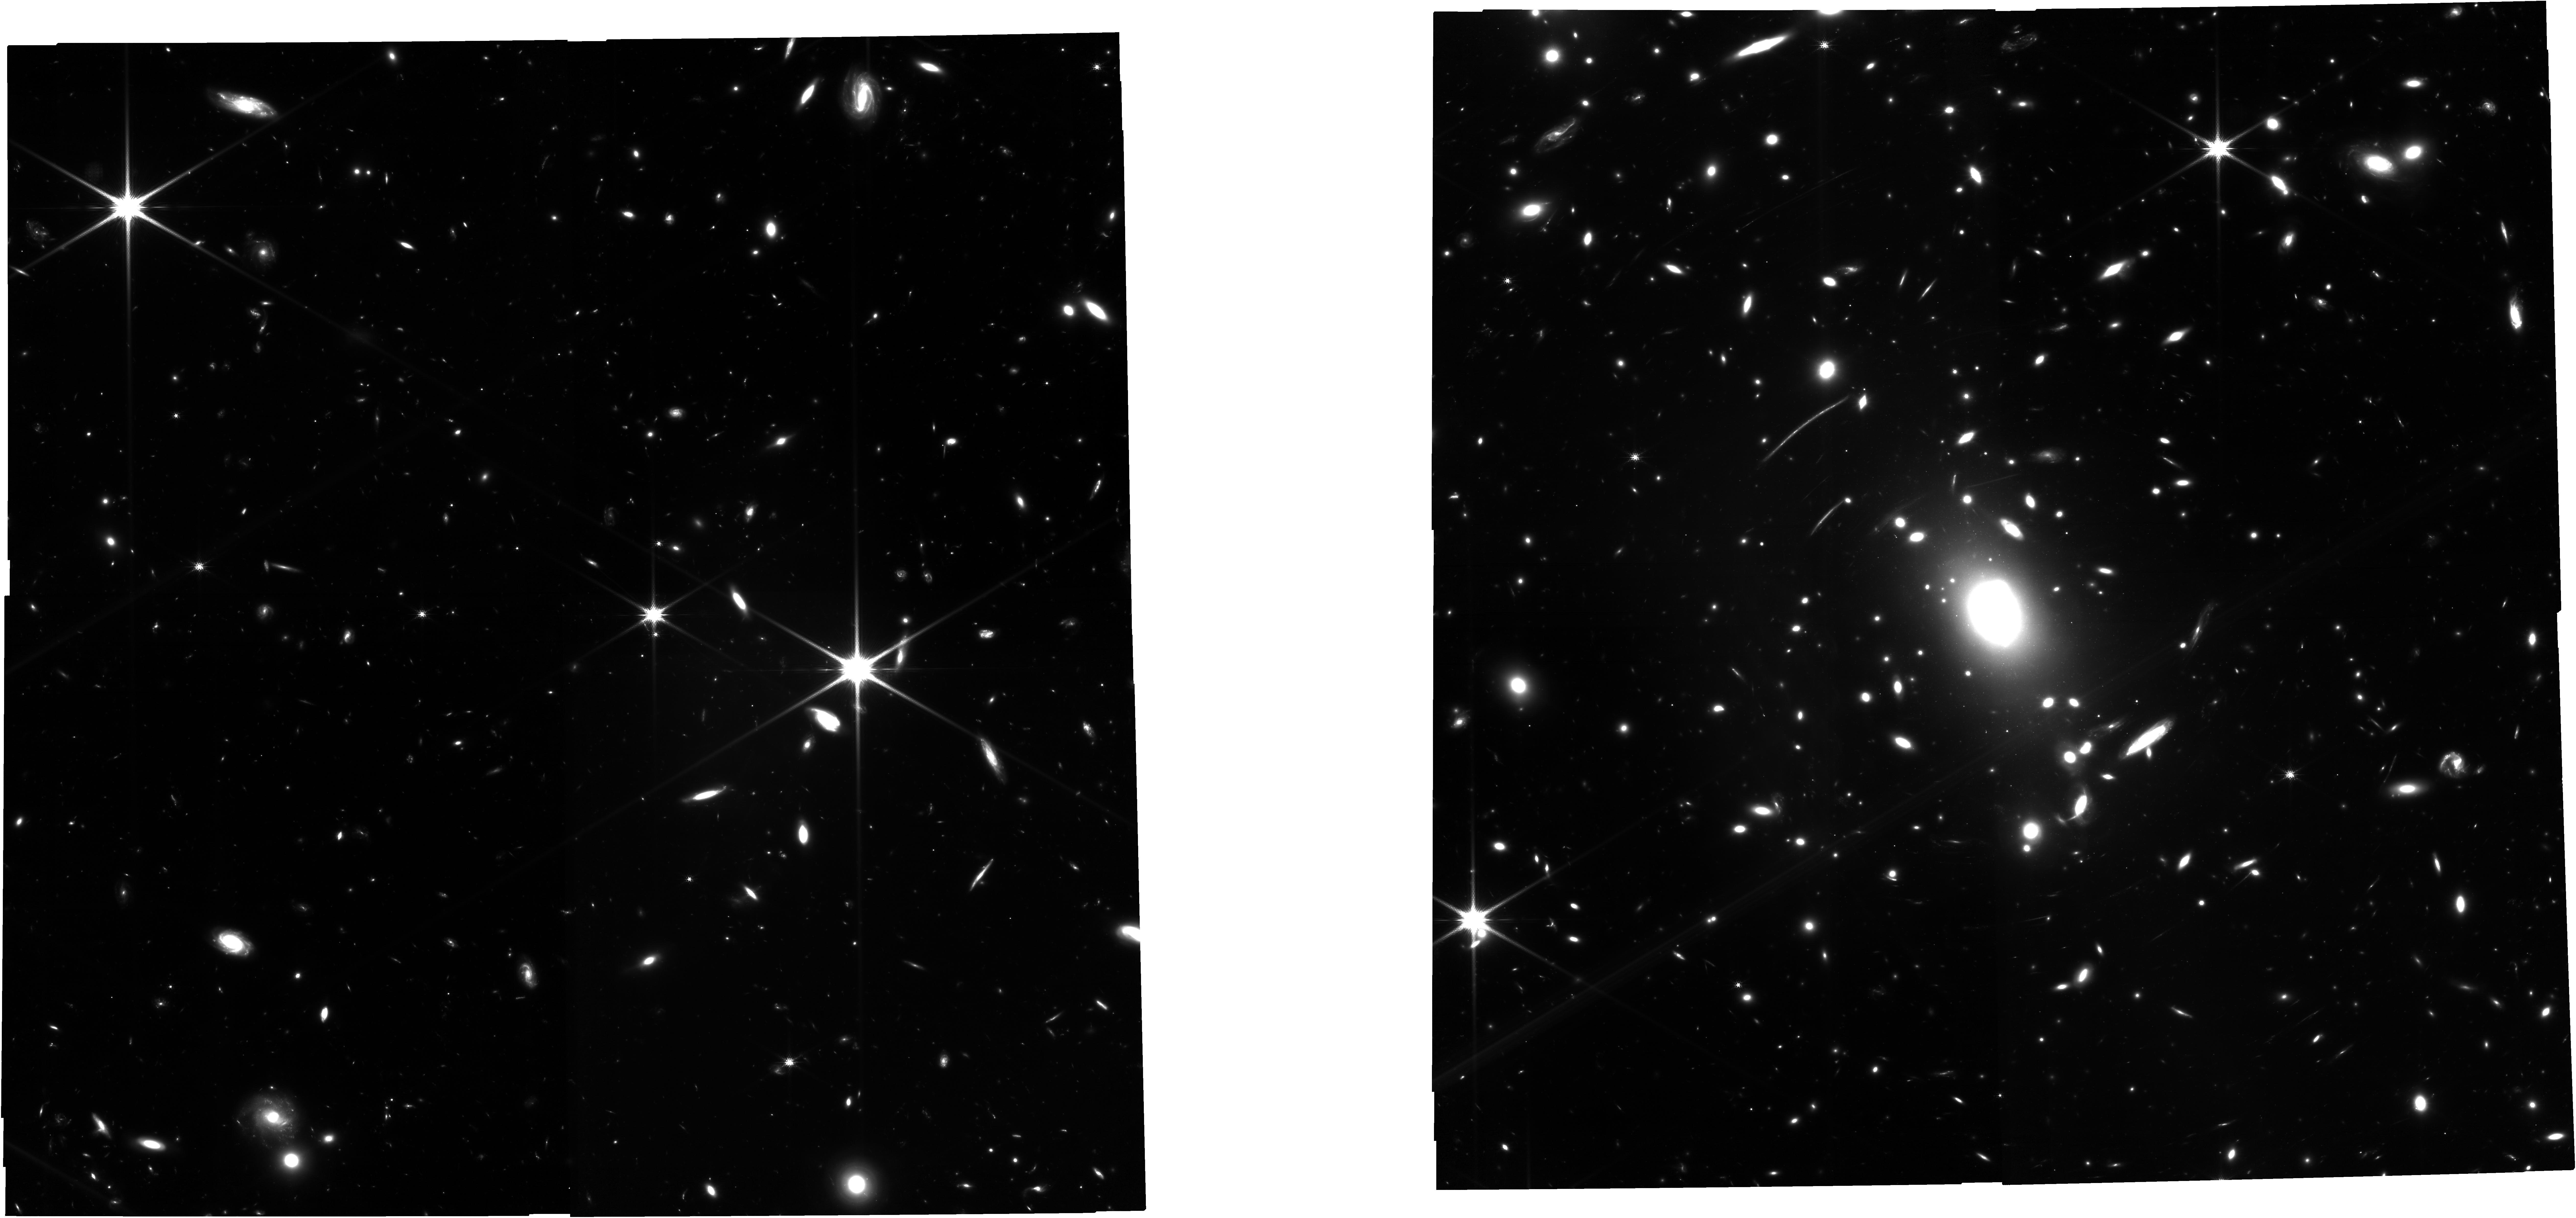
Target: ACO-S-1063
Instrument: NIRCAM
Filter: F150W
Exposure: 22.3 h
Observation ID: jw03293-o001_t001_nircam_clear-f150w

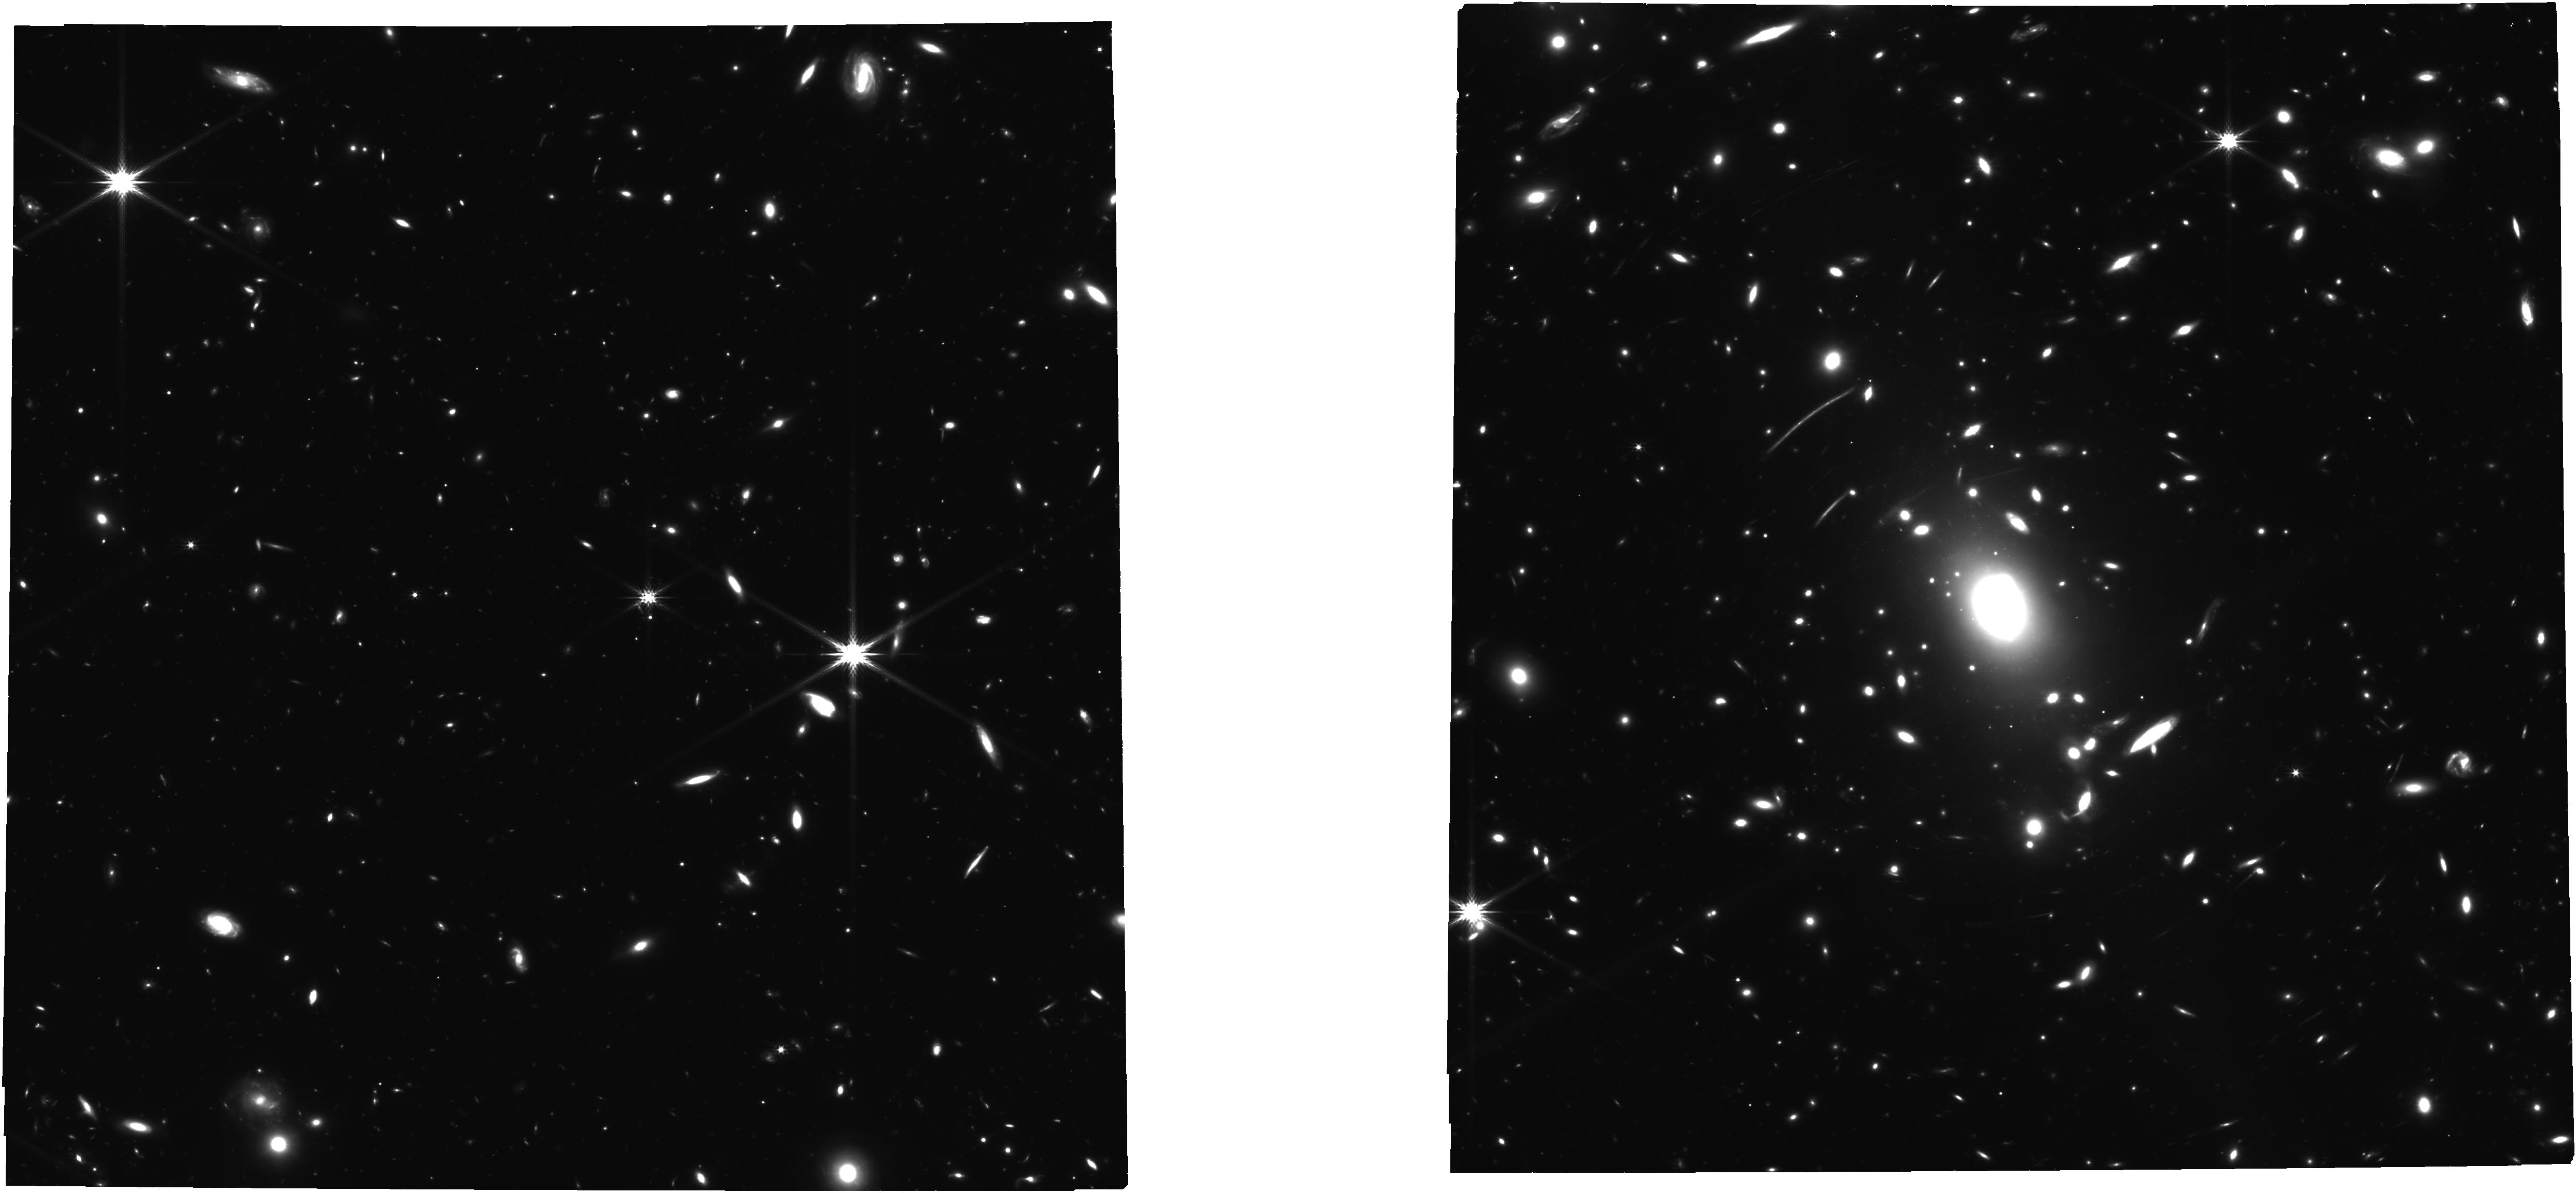
Target: ACO-S-1063
Instrument: NIRCAM
Filter: F277W
Exposure: 22.3 h
Observation ID: jw03293-o001_t001_nircam_clear-f277w

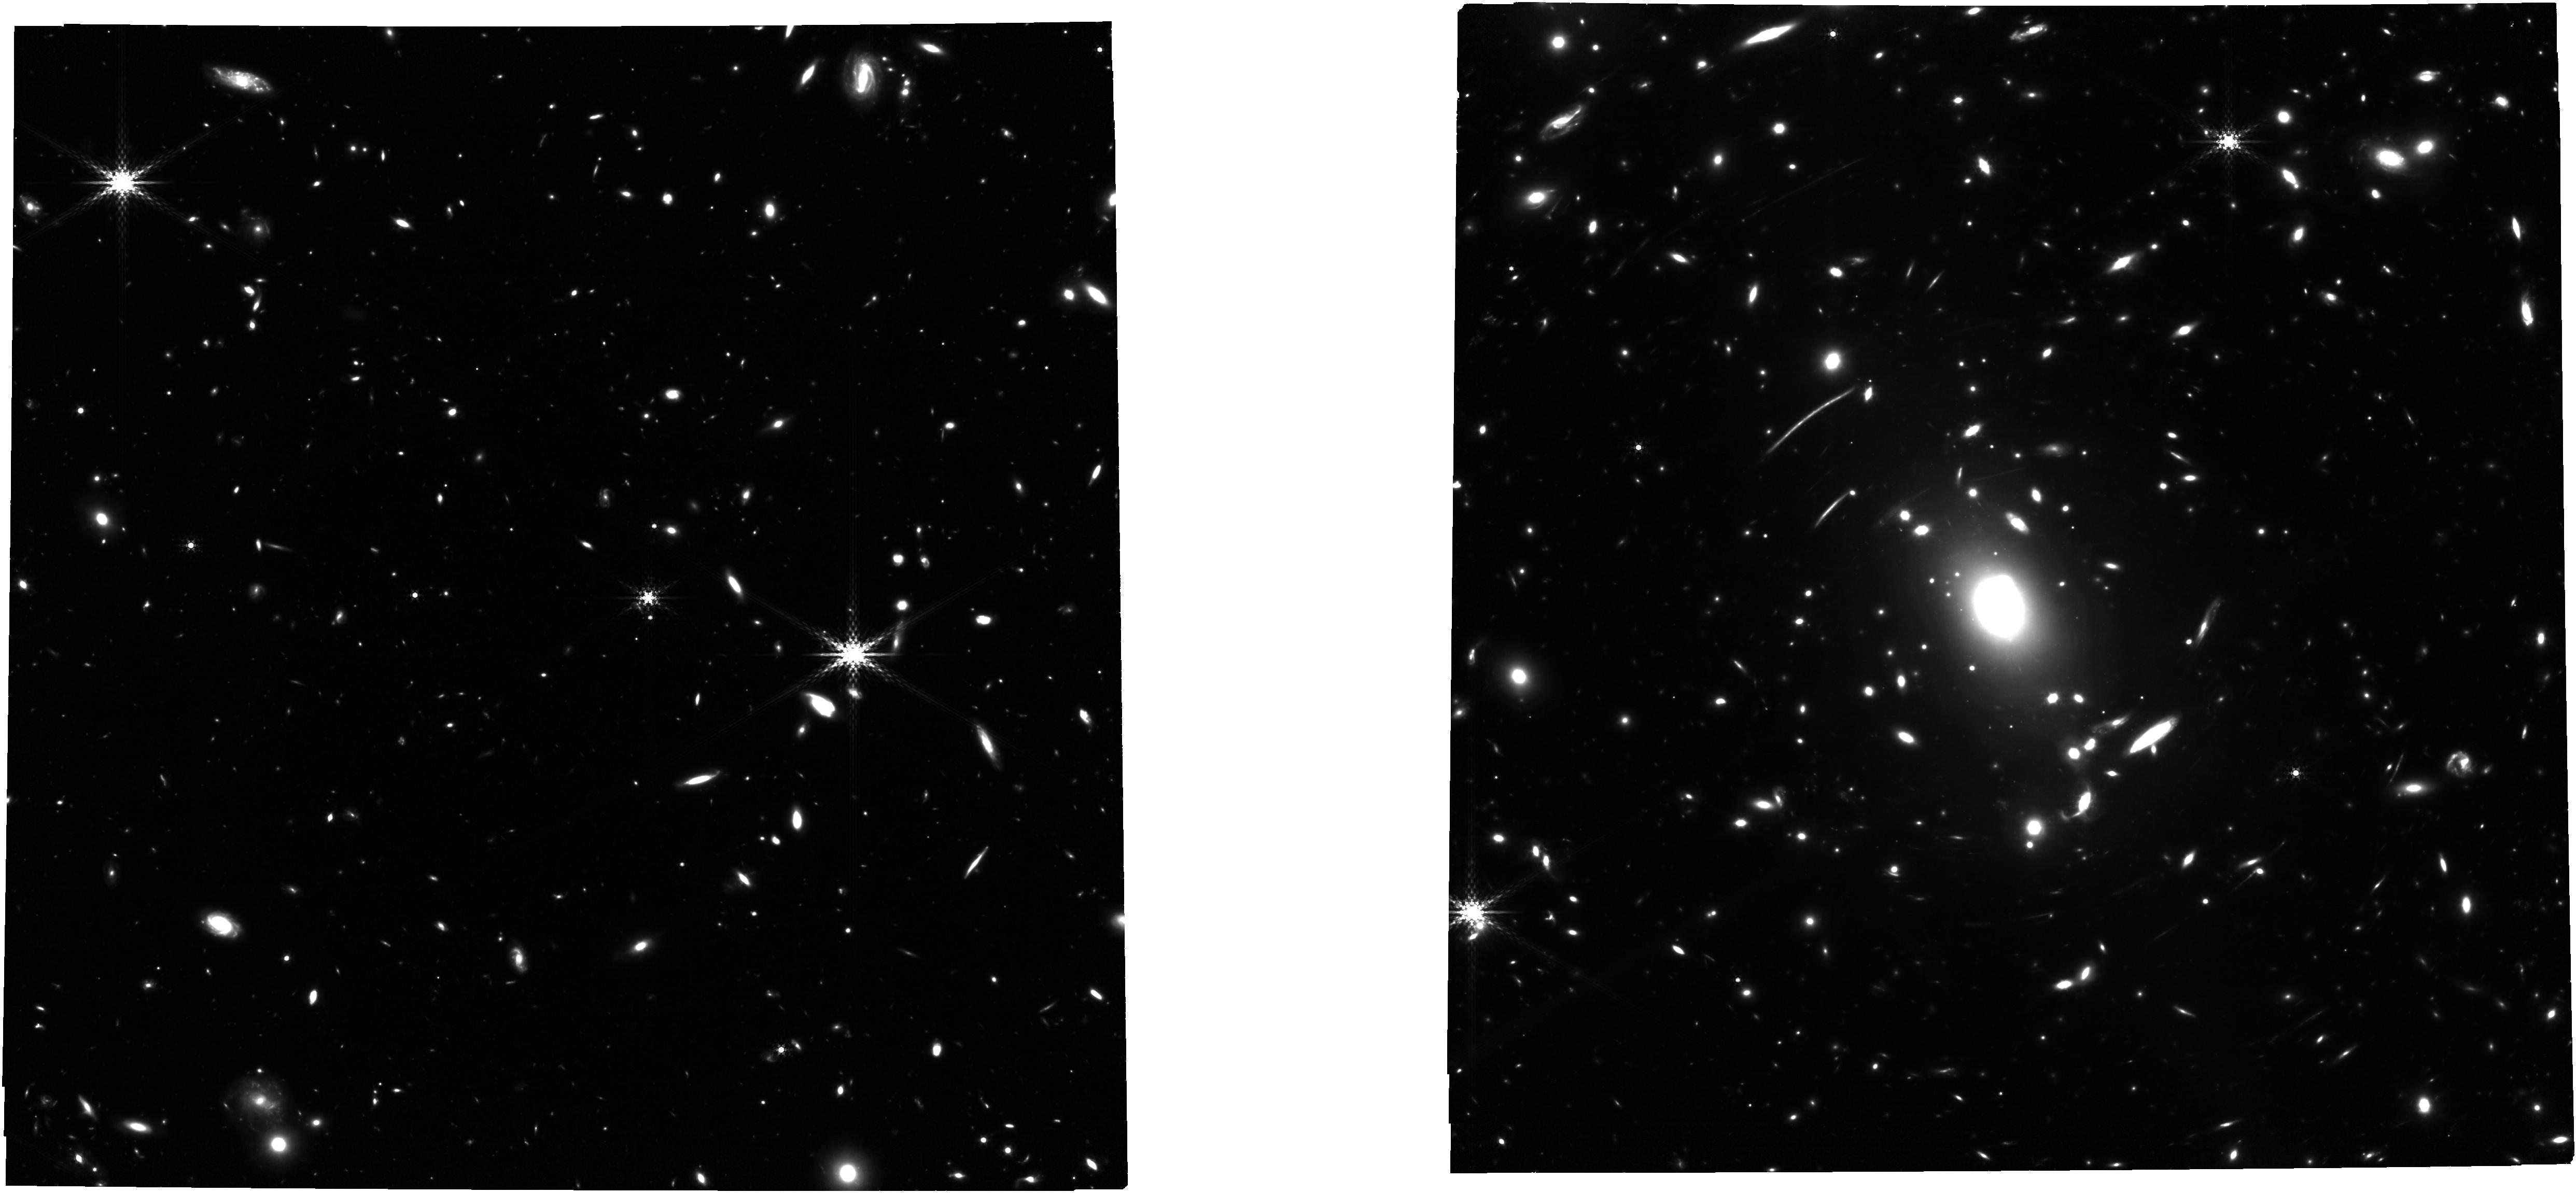
Target: ACO-S-1063
Instrument: NIRCAM
Filter: F410M
Exposure: 16.7 h
Observation ID: jw03293-o001_t001_nircam_clear-f410m

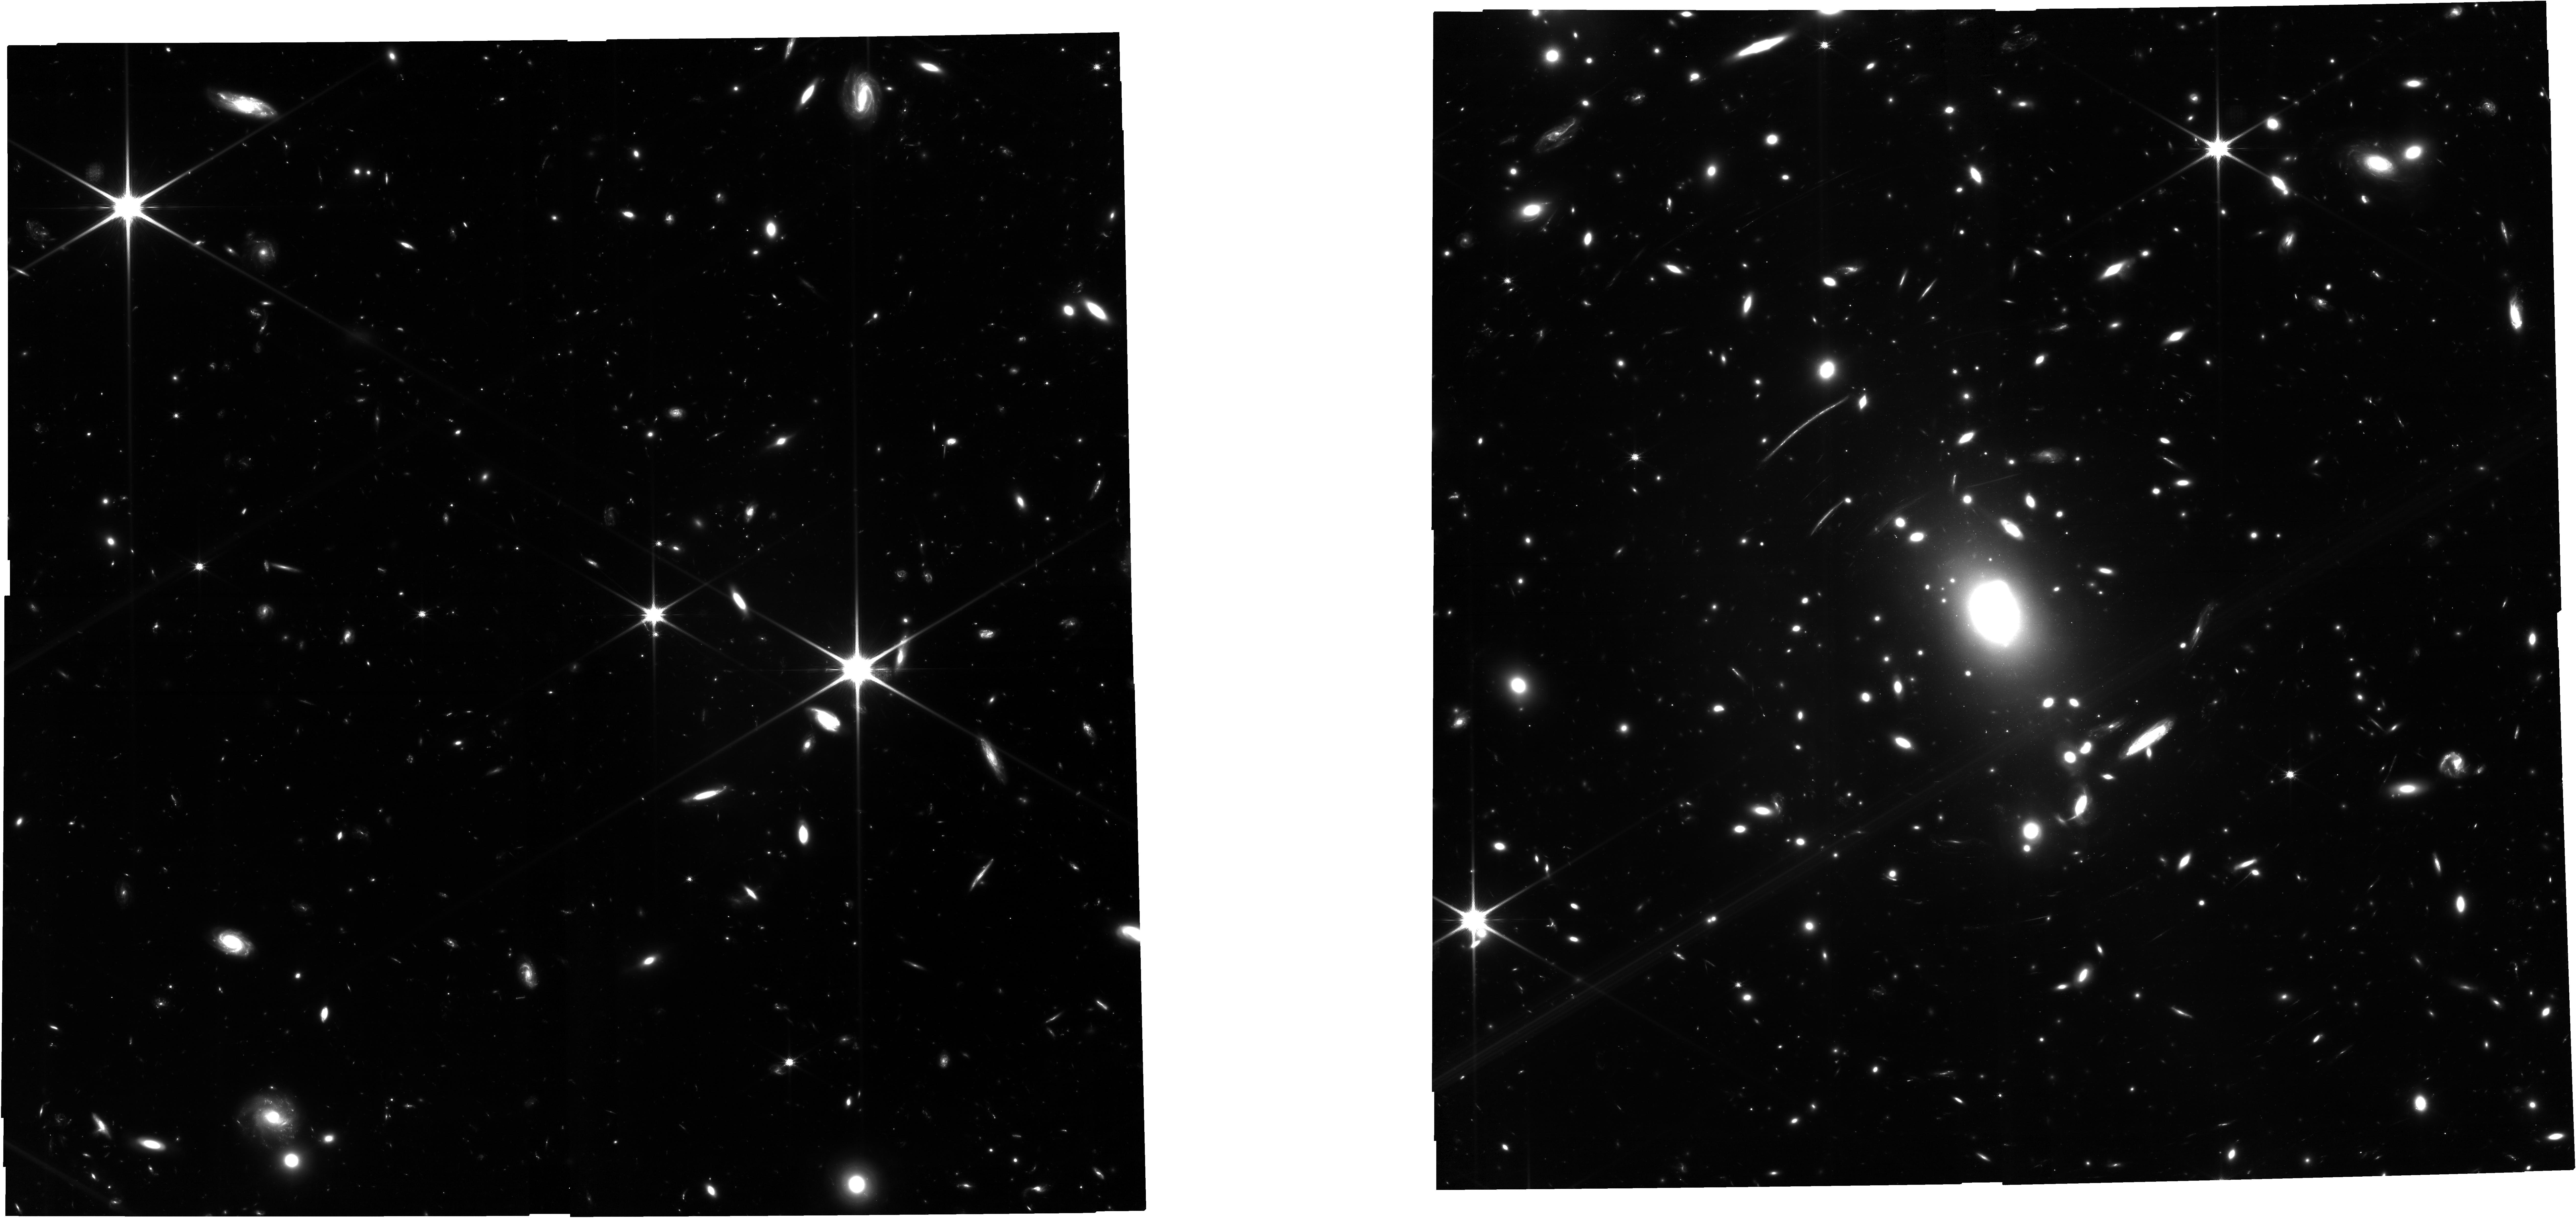
Target: ACO-S-1063
Instrument: NIRCAM
Filter: F115W
Exposure: 39.1 h
Observation ID: jw03293-o001_t001_nircam_clear-f115w

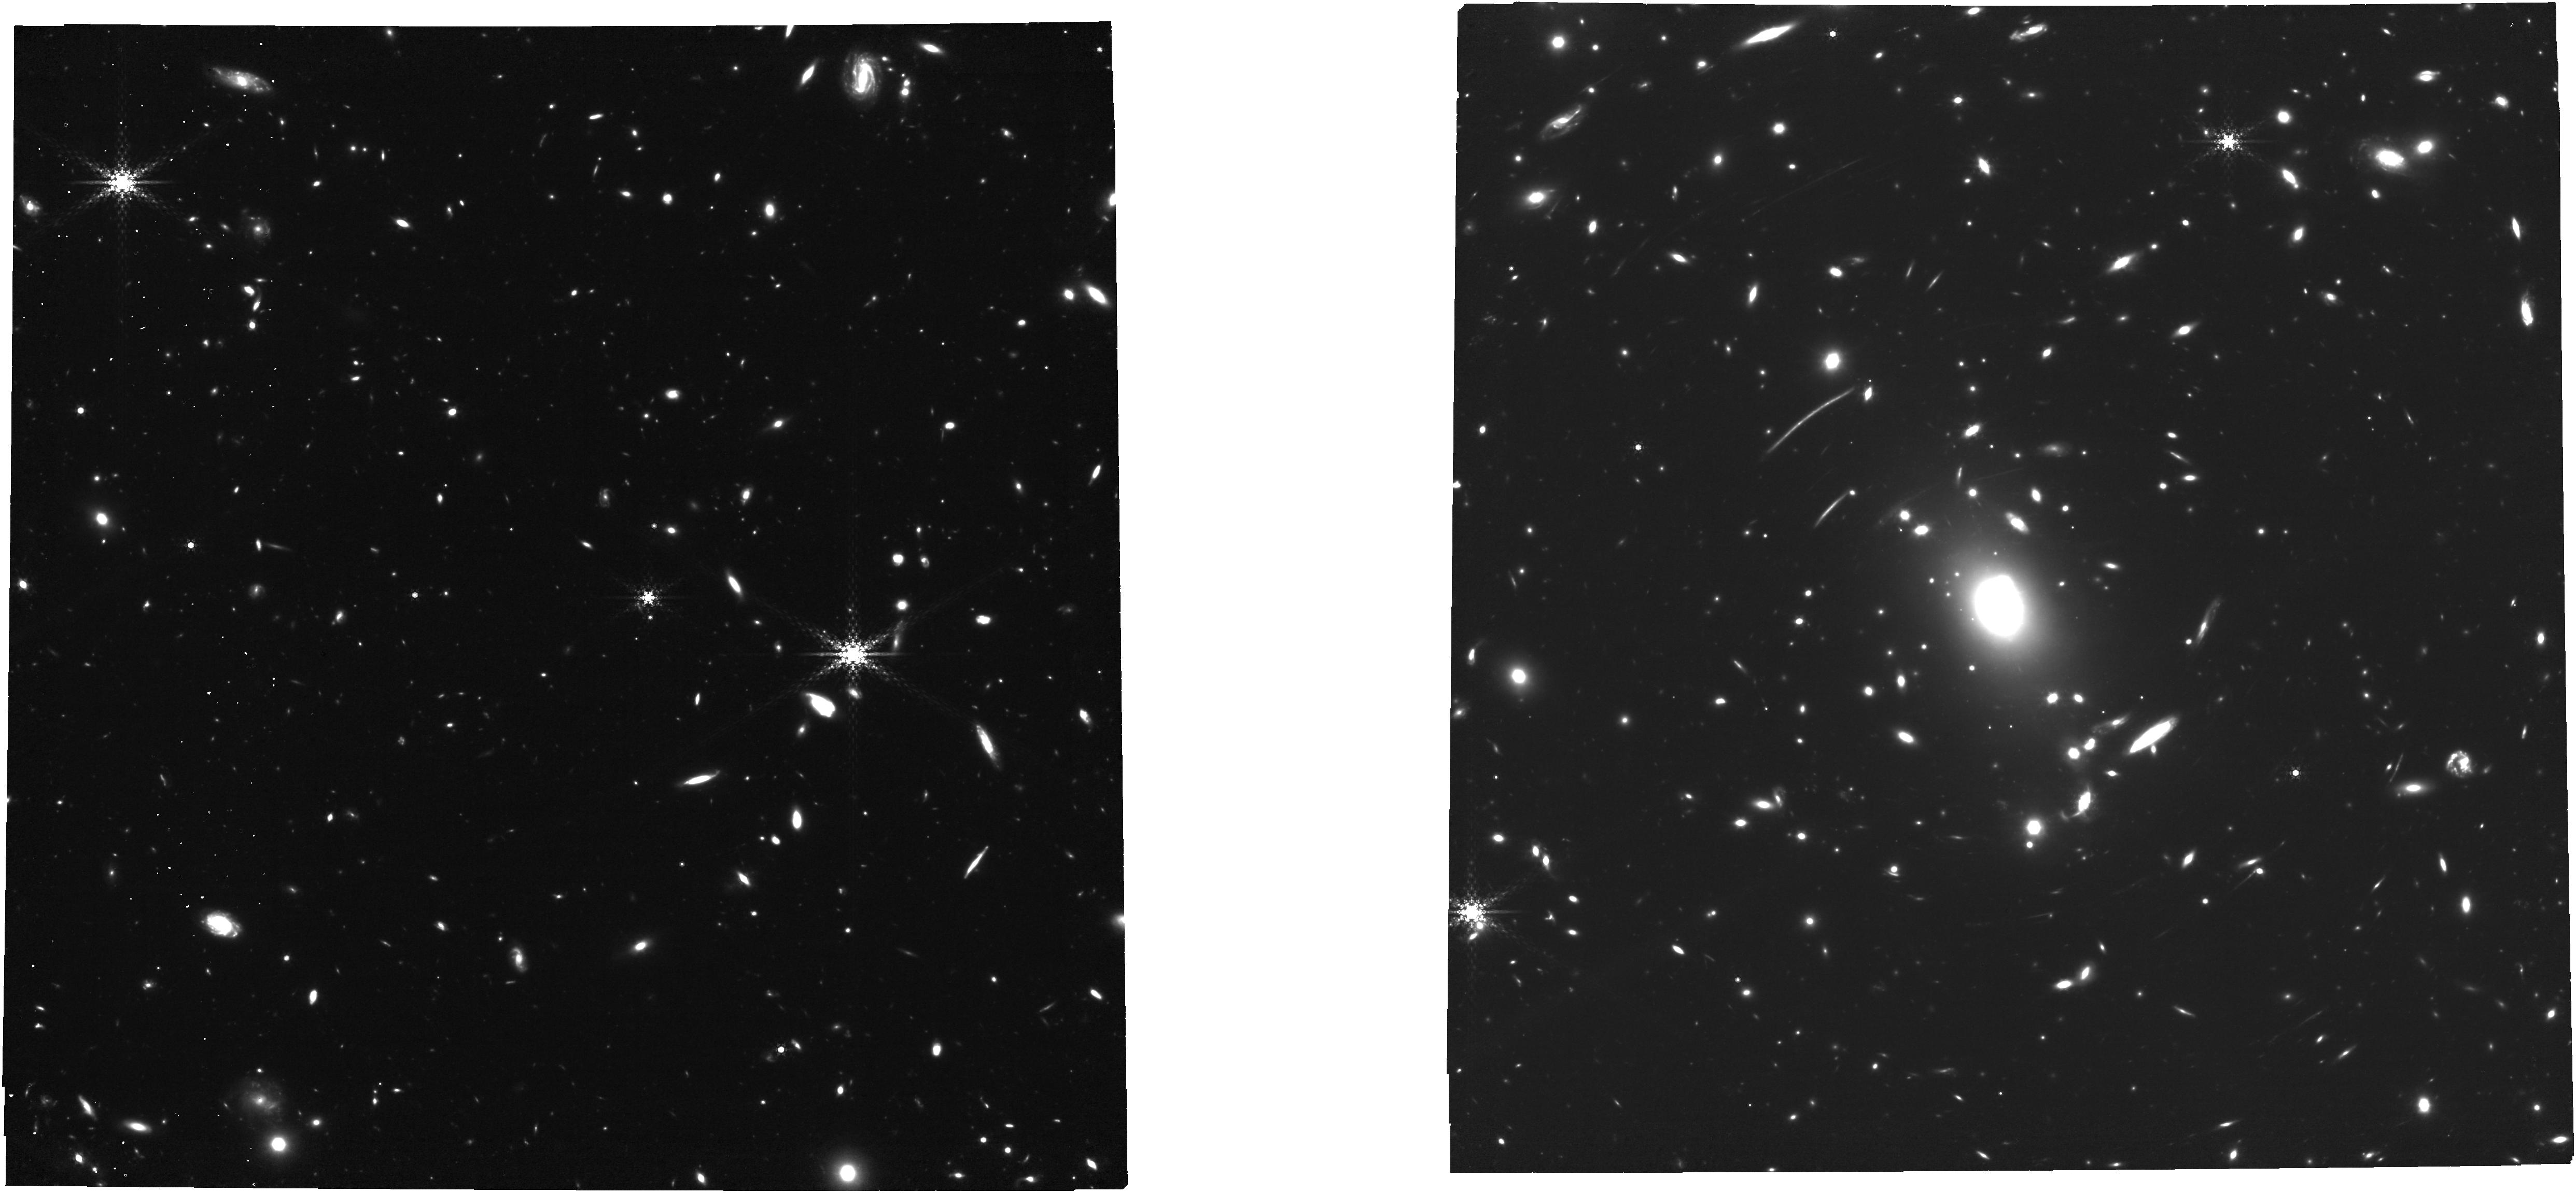
Target: ACO-S-1063
Instrument: NIRCAM
Filter: F480M
Exposure: 22.3 h
Observation ID: jw03293-o001_t001_nircam_clear-f480m

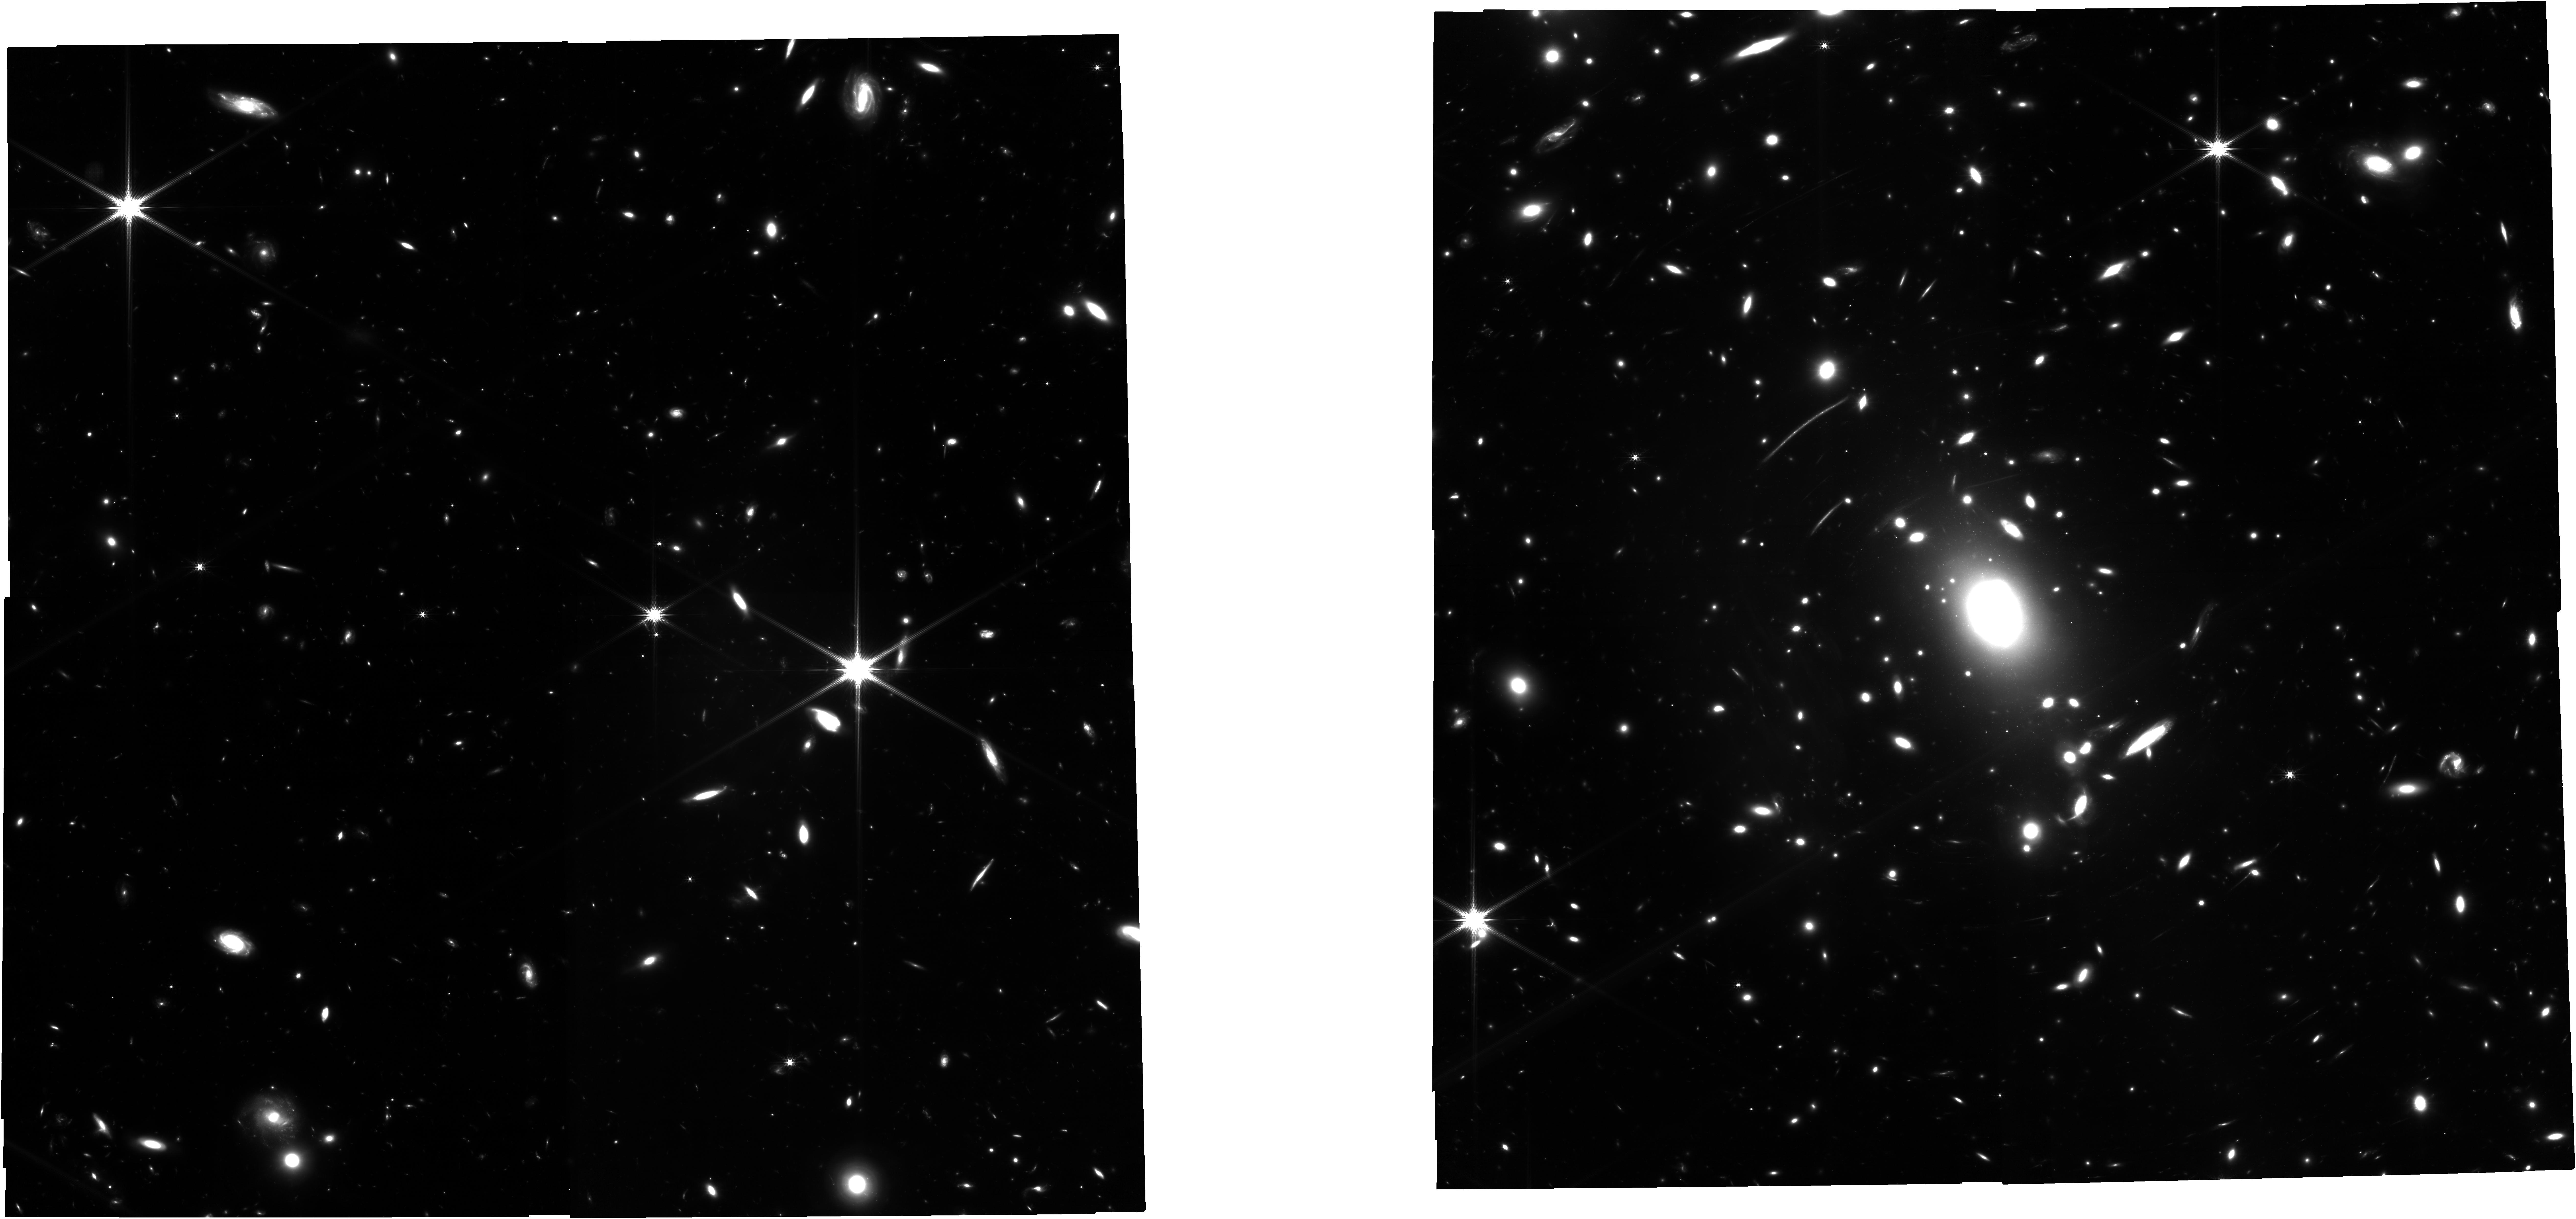
Target: ACO-S-1063
Instrument: NIRCAM
Filter: F200W
Exposure: 19.5 h
Observation ID: jw03293-o001_t001_nircam_clear-f200w

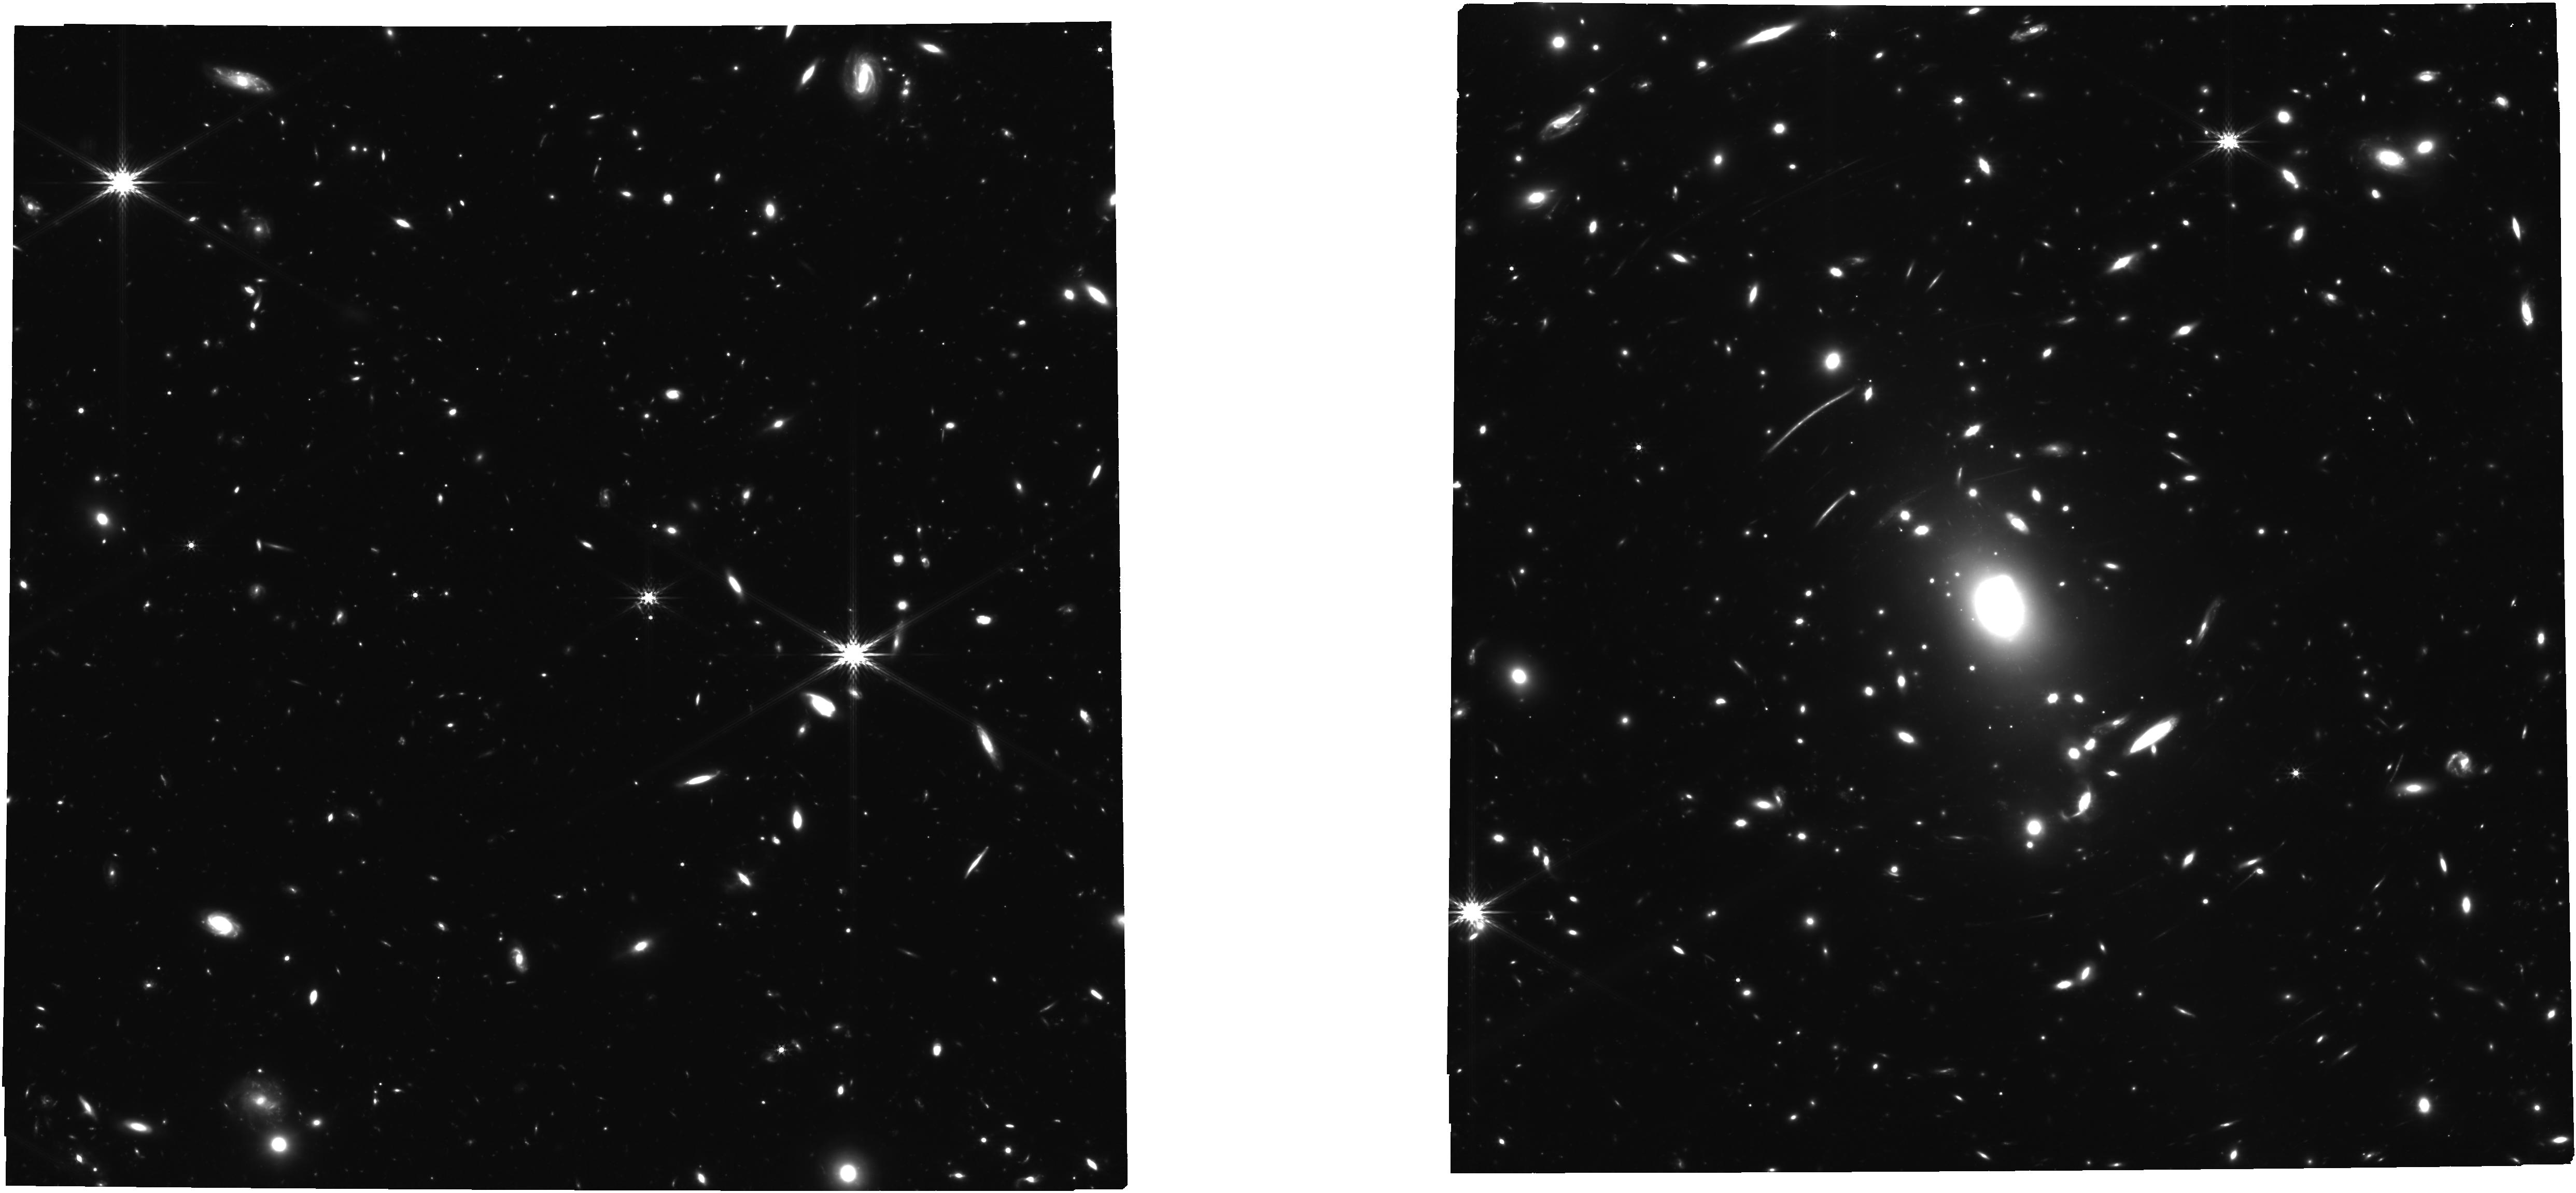
Target: ACO-S-1063
Instrument: NIRCAM
Filter: F356W
Exposure: 19.5 h
Observation ID: jw03293-o001_t001_nircam_clear-f356w

JWSTs GLIMPSE: gravitational lensing & NIRCam imaging to probe early galaxy formation and sources of reionization (PI: Atek, Hakim)

Low-mass galaxies hold the key to the formation process of the first galaxies: the interplay between gas accretion which fuels star formation and the subsequent stellar feedback which inhibits further star formation is likely reflected in the prevalence of low-mass galaxies at early epochs, a few hundred million years after the Big Bang. We propose to combine the power of strong gravitational lensing with ultra-deep NIRCam imaging to achieve three main goals: (1) to measure the prevalence of faint galaxies at z>6 to establish, for the first time, key observational benchmarks for galaxy formation models, which have never been confronted to this uncharted territory; (2) strongly constrain the contribution of the faintest galaxies towards cosmic reionization; (3) probe the typical galaxy population during the Dark Ages, that remains out of reach of current programs. Despite heroic integration times, current deep JWST programs achieve at best the same intrinsic depth as the Hubble Frontier Fields (HFF, ~31 mag). Here, we propose to extend this observational frontier into the JWST era by using the best HFF lensing cluster AS1063 to push down to 30.6-31 mag, which corresponds to an intrinsic depth of 33-35 mag. We will detect galaxies at z>6 more than a thousand times fainter than the Milky Way. Combined with increasingly powerful numerical simulations, this body of work will radically transform our understanding of galaxy formation and the epoch of reionization. This unprecedented dataset will showcase the full potential of JWST. In the spirit of the HFF and deep JWST programs, our team commits to rapidly releasing high-quality data products and catalogs to the community.